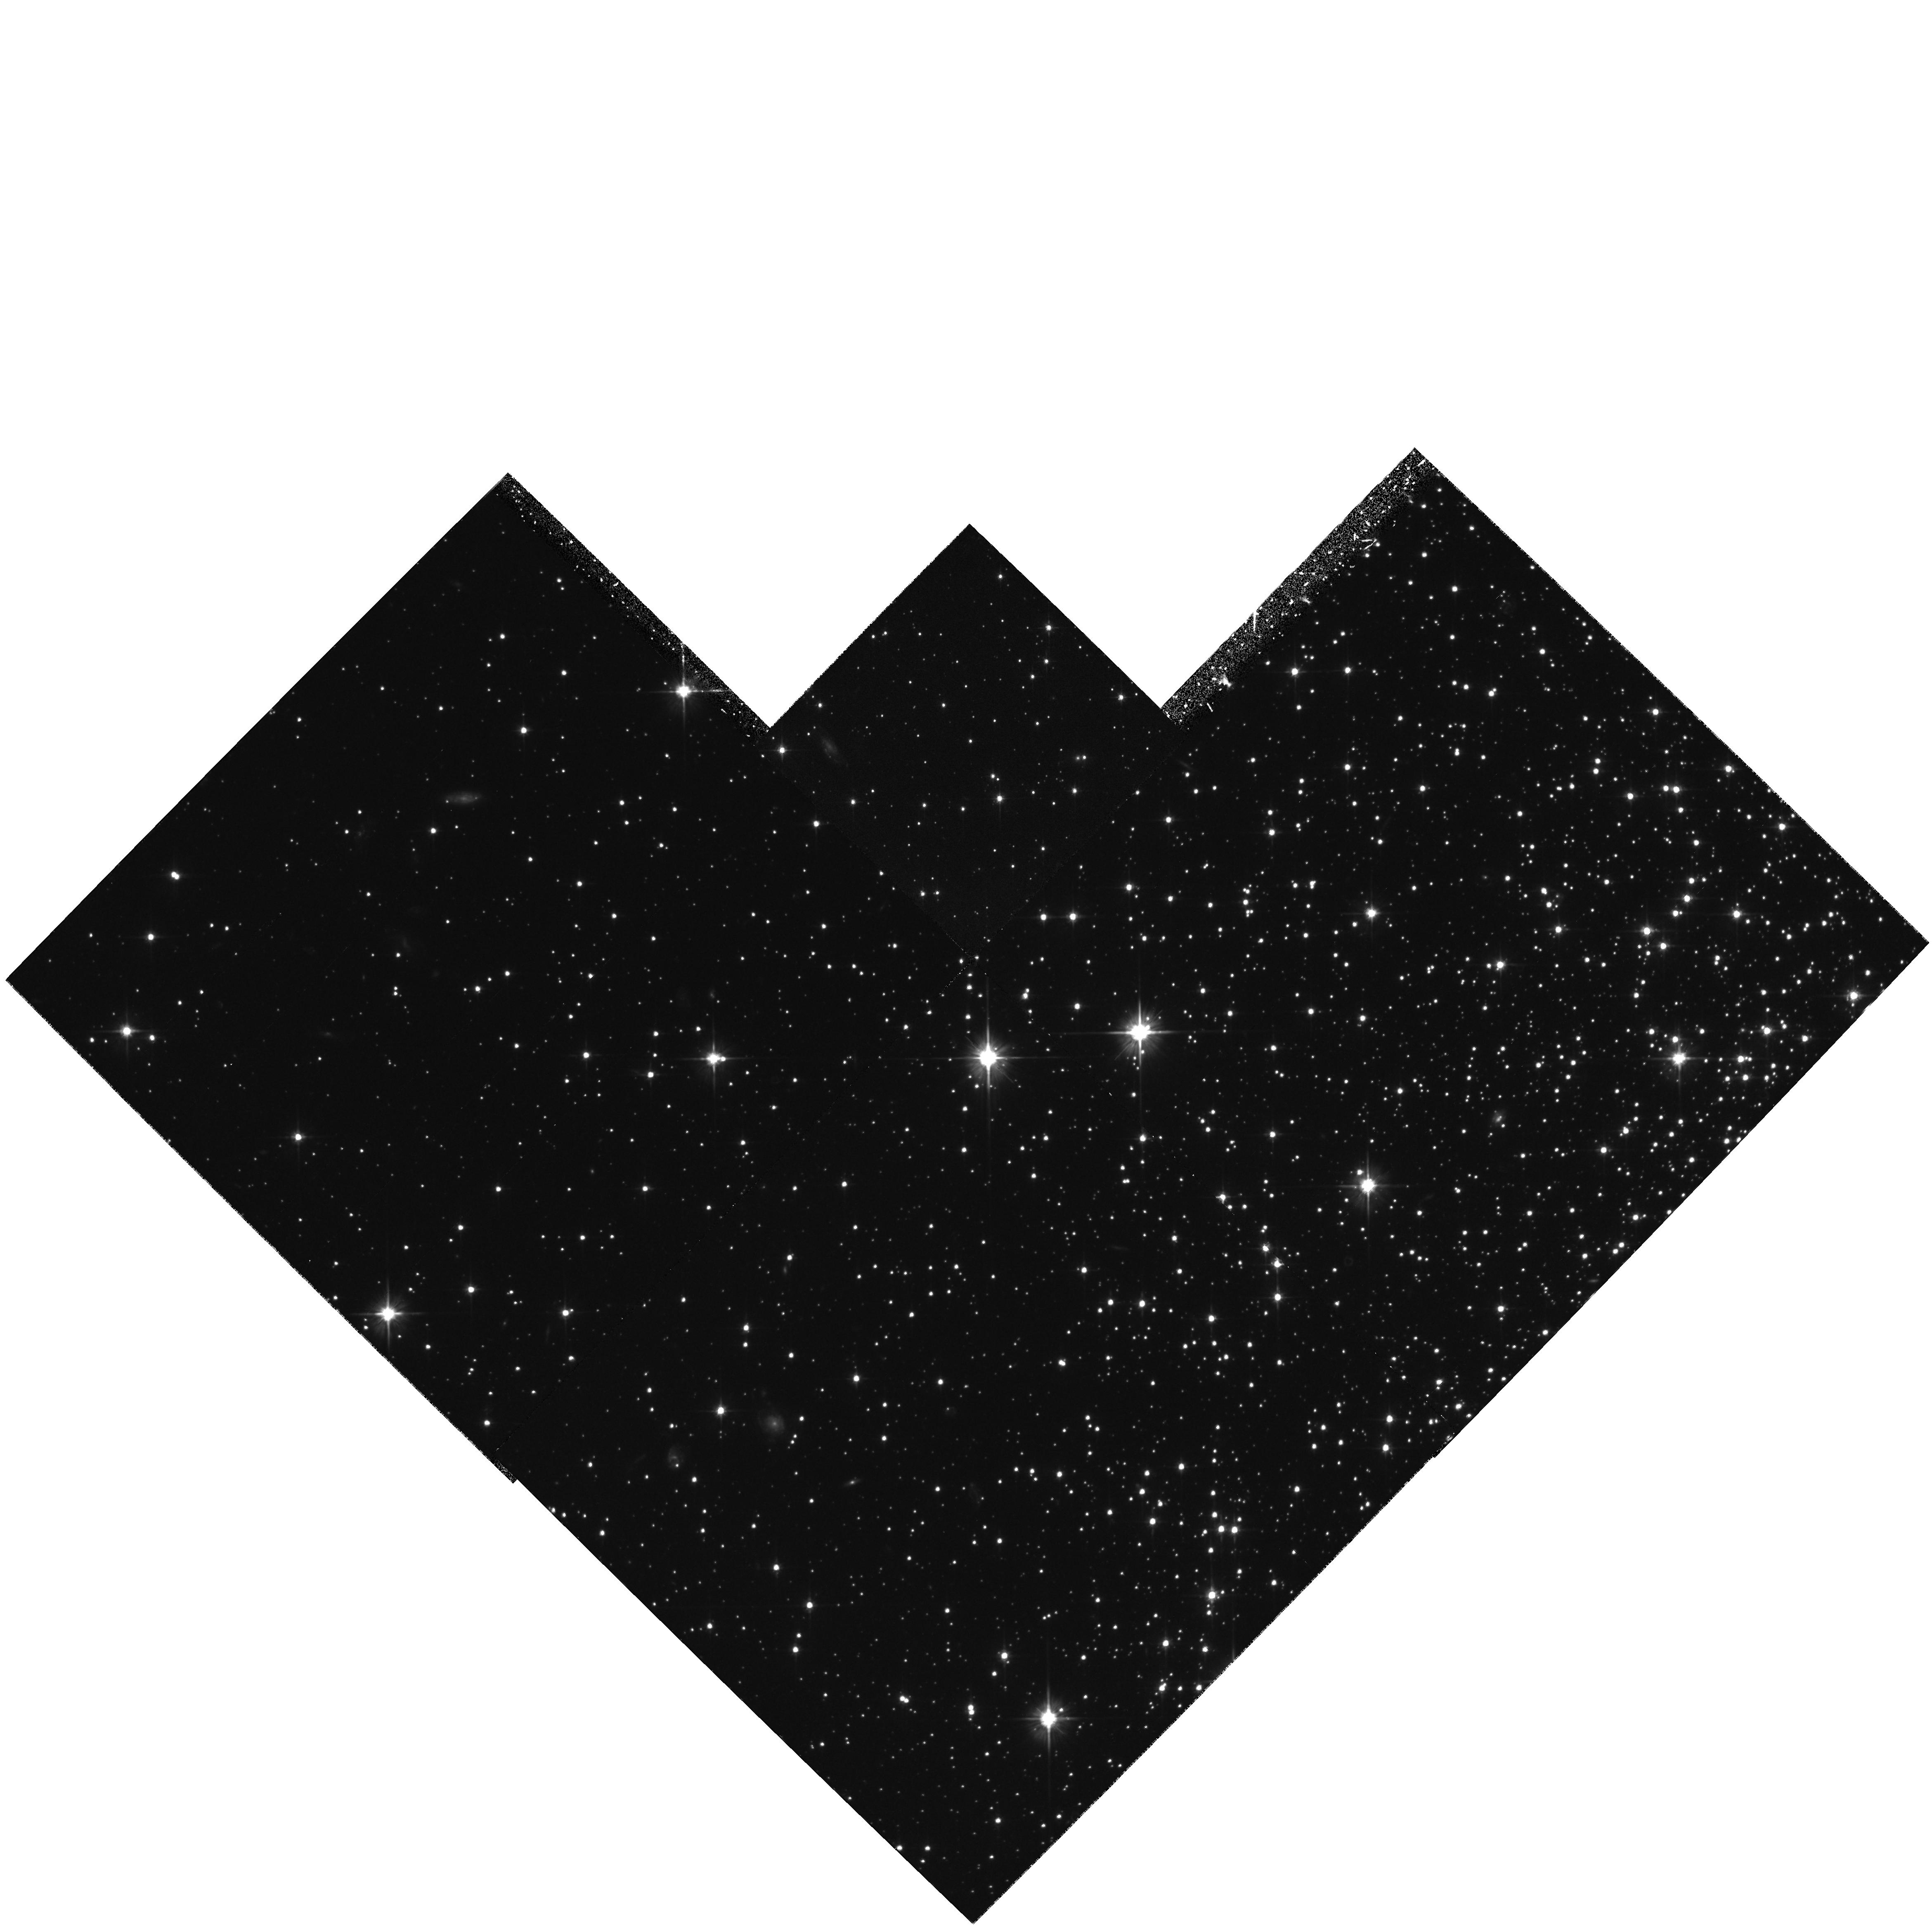
Target: NGC6341-OFF. Instrument: WFPC2/PC. Filter: F606W. Exposure: 1.3 h. Observation ID: hst_6257_02_wfpc2_pc_f606w_u31a02

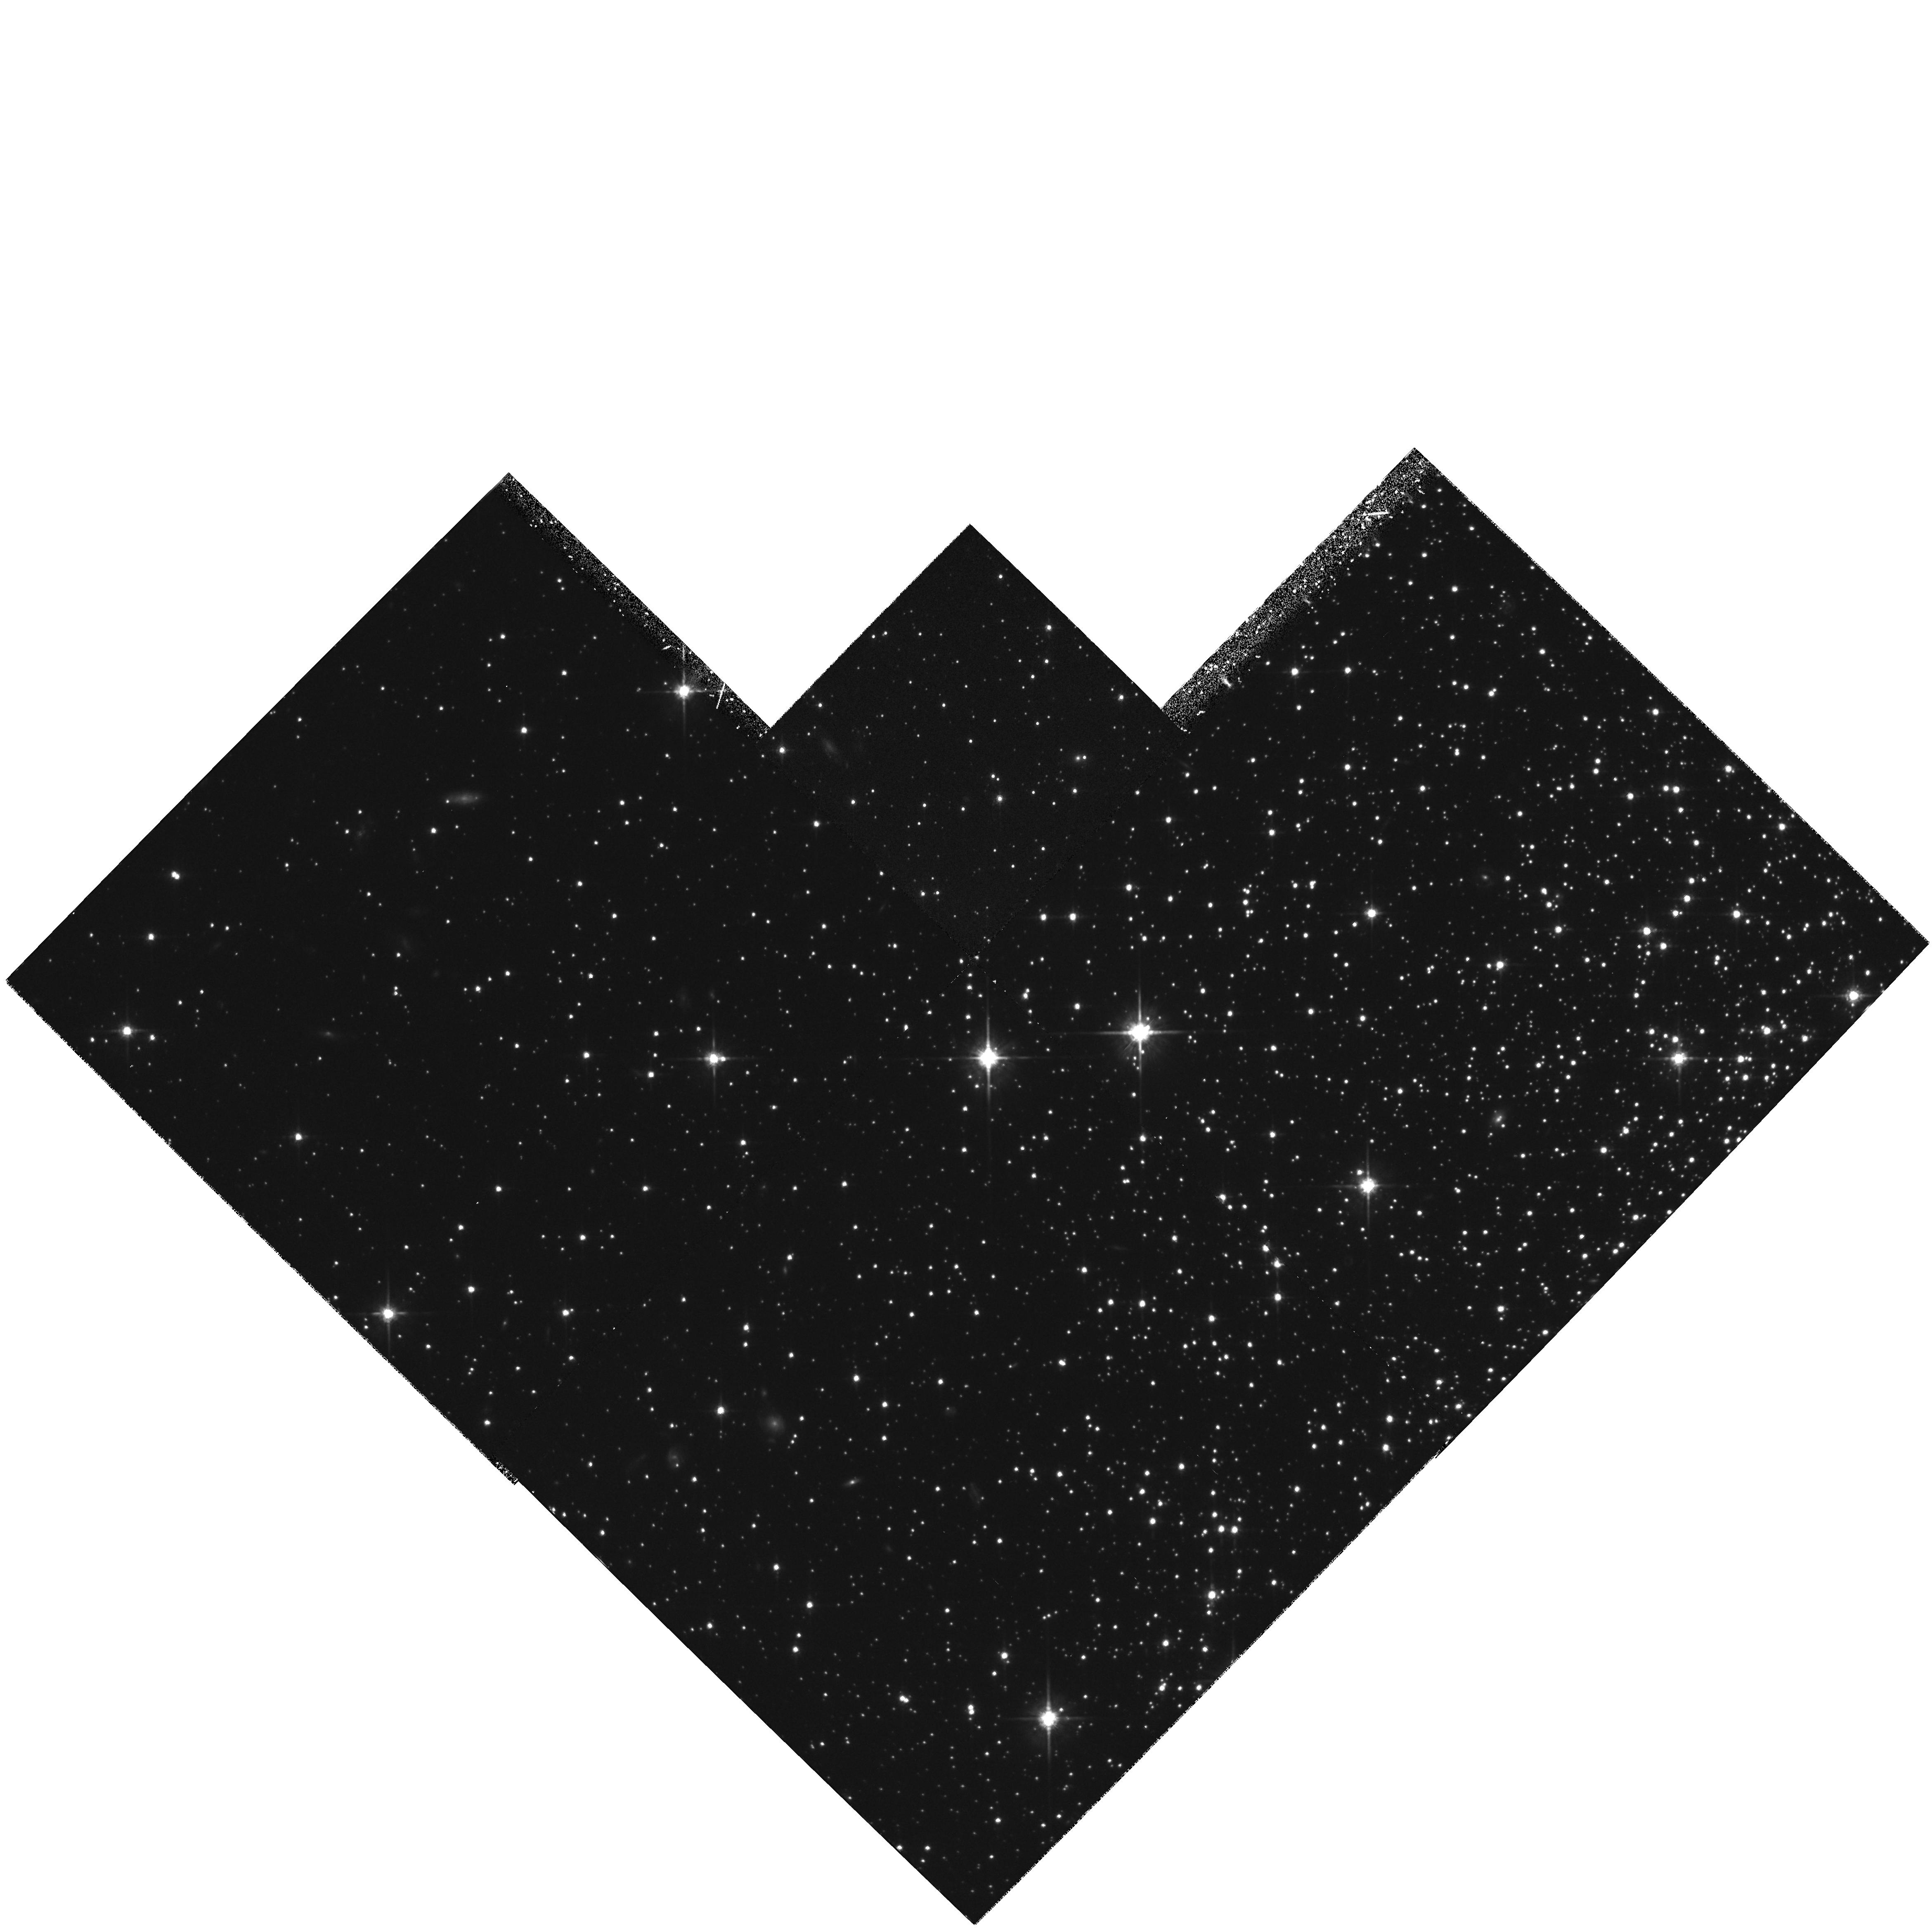
Target: NGC6341-OFF. Instrument: WFPC2/PC. Filter: F814W. Exposure: 1.3 h. Observation ID: hst_6257_02_wfpc2_pc_f814w_u31a02

DEEP PHOTOMETRY OF THE GLOBULAR CLUSTER M92 (PI: King, Ivan R.)

A faint color-magnitude diagram and luminosity function will be determined for the globular cluster M92 (NGC 6341). The FOC will observe fields in B and V, at the center and 20'' out, while WFPC2 observes (on the same field at all times) in V and I. The WFPC2 field will reach at least to V = 26.